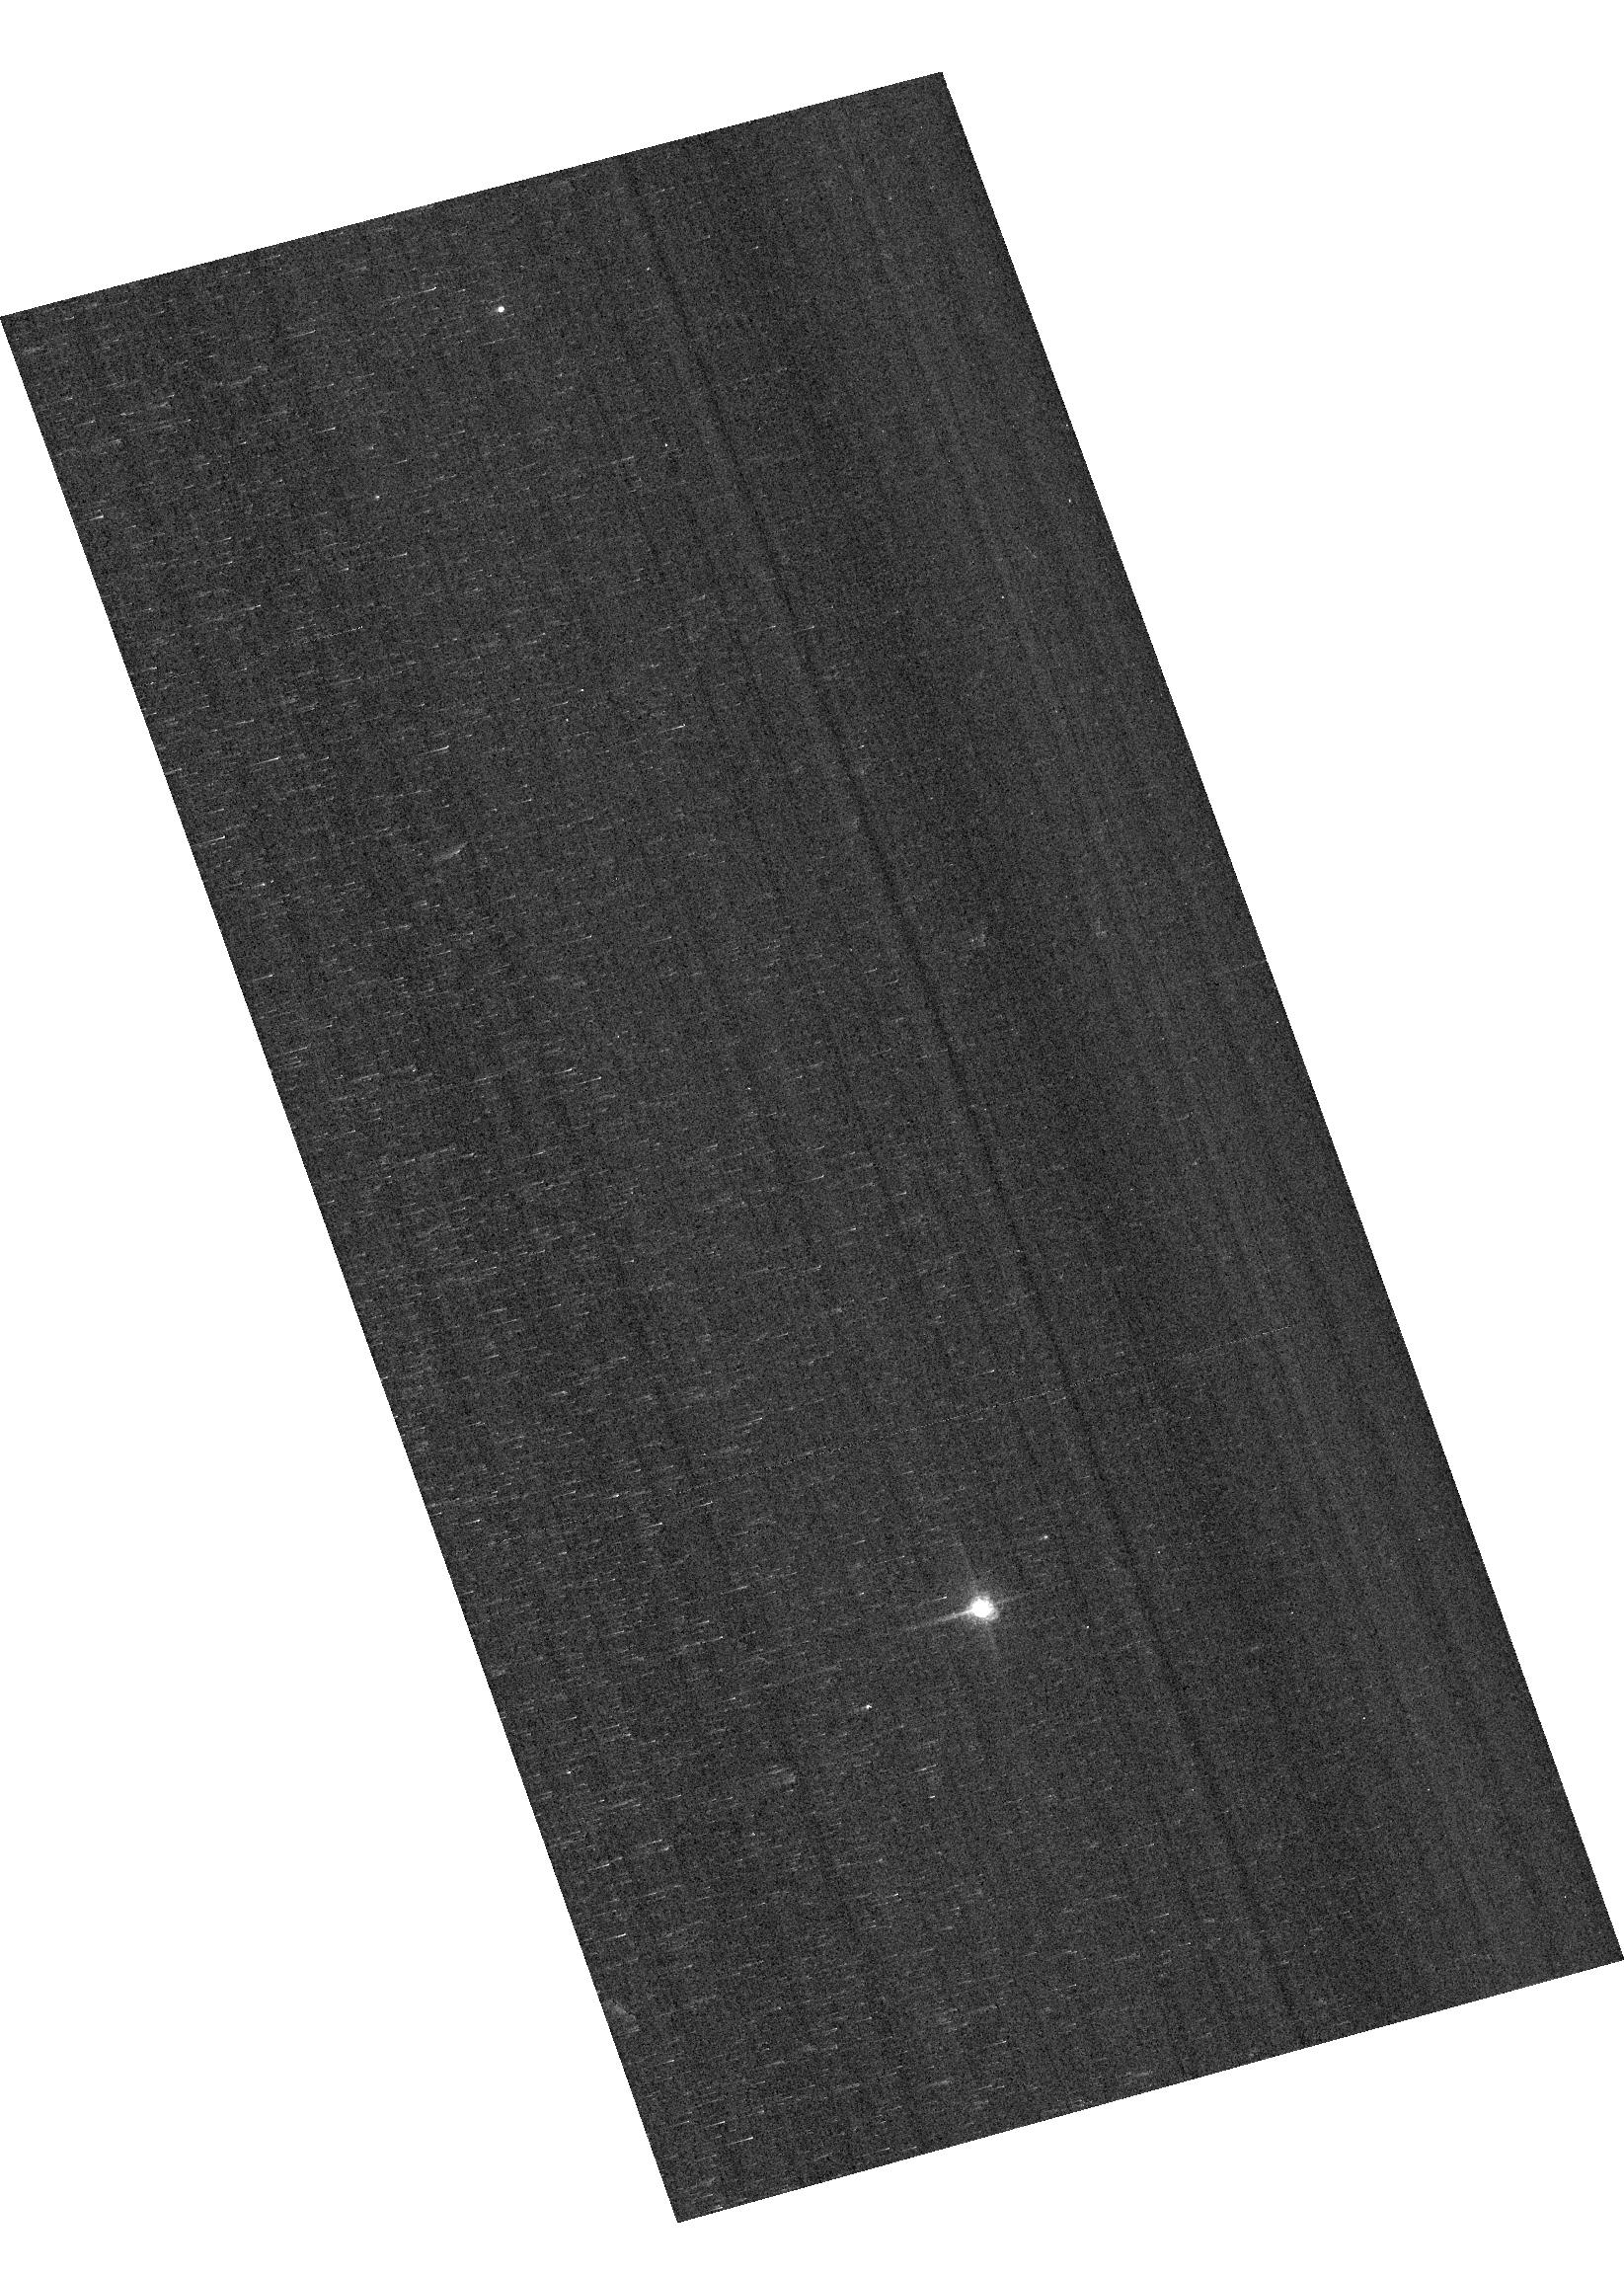
Target: GRW+70D5824
Instrument: ACS/WFC
Filter: F658N
Exposure: 2 min
Observation ID: hst_16530_04_acs_wfc_f658n_jek804

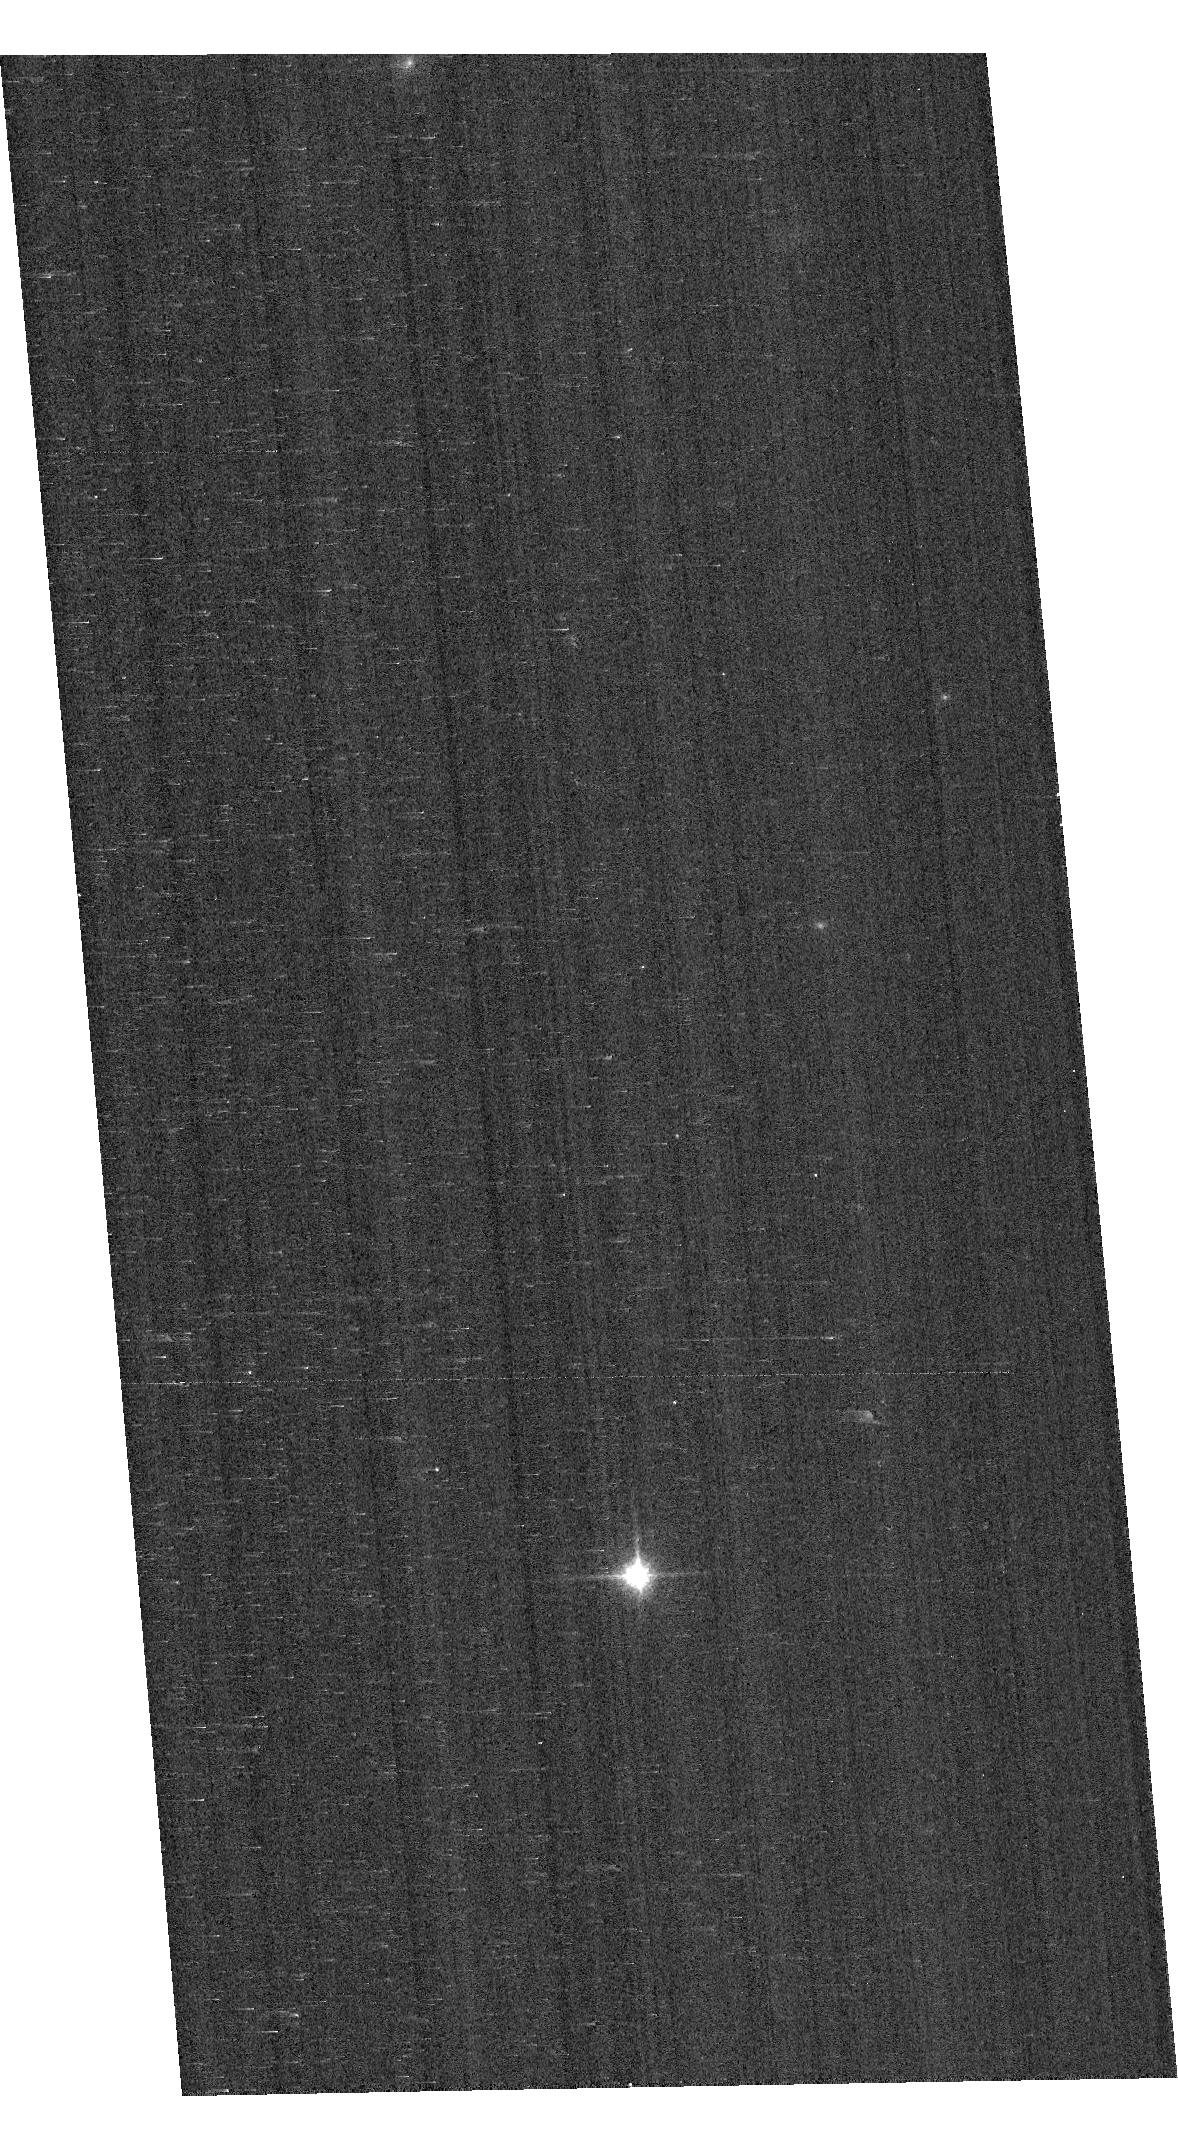
Target: GD153
Instrument: ACS/WFC
Filter: F850LP
Exposure: 1 min
Observation ID: hst_16530_02_acs_wfc_f850lp_jek802

ACS Photometric Calibration (PI: Bohlin, Ralph C.)

Monitor the change in sensitivity over time with visits to the WD standard stars, GD71, GD153, G191B2B, and GRW+70 5824. Verify and refine the WFC photometric calibrations and repeatability measures. Single bright stars with photon statistical noise of ~0.2% are a more precise and straightforward approach to measuring sensitivity changes than with the multitude of stars in 47 Tuc. This program has executed annually since Cycle 19.